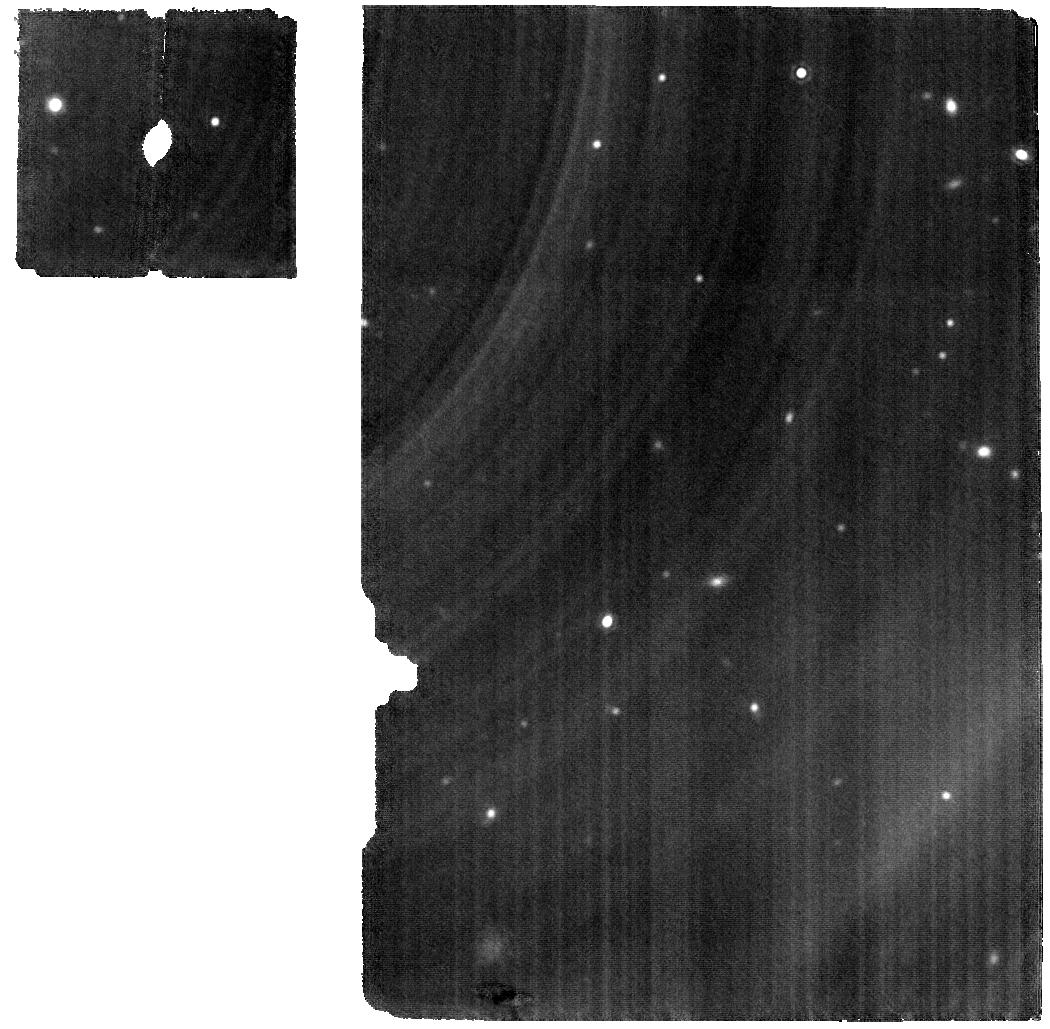
Target: 0624-4521
Instrument: MIRI
Filter: F1800W
Exposure: 28 min
Observation ID: jw02288-o004_t002_miri_f1800w

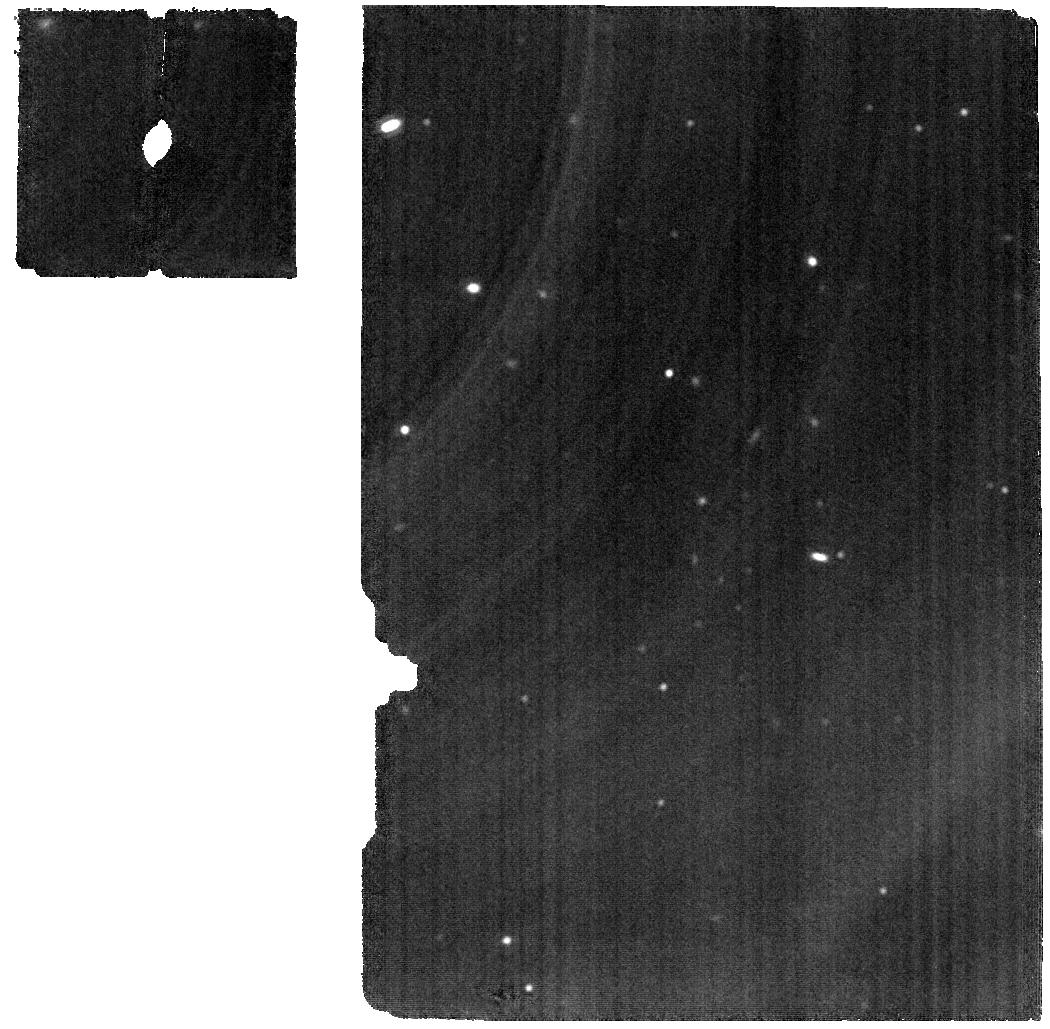
Target: 2148+4003
Instrument: MIRI
Filter: F1800W
Exposure: 9 min
Observation ID: jw02288-o001_t001_miri_f1800w

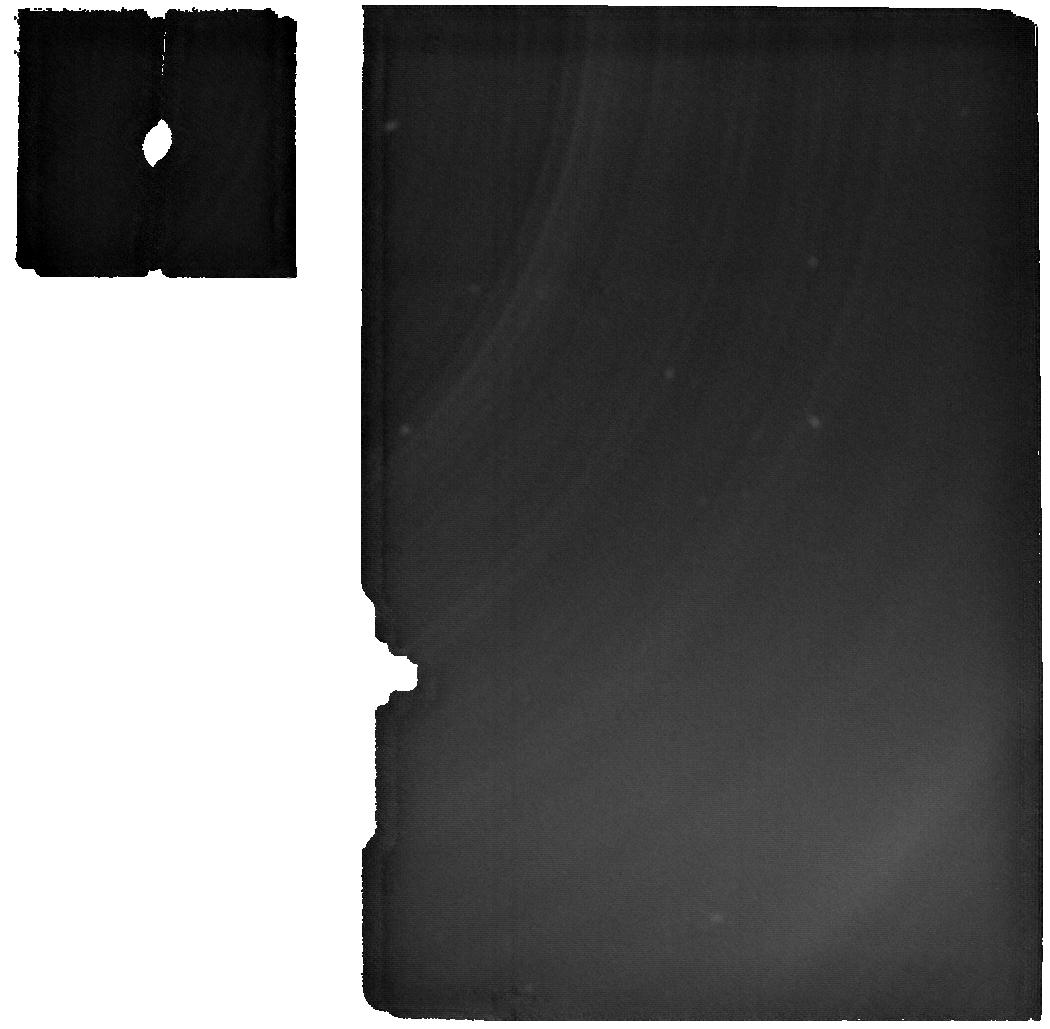
Target: 2148+4003
Instrument: MIRI
Filter: F2550W
Exposure: 9 min
Observation ID: jw02288-o001_t001_miri_f2550w

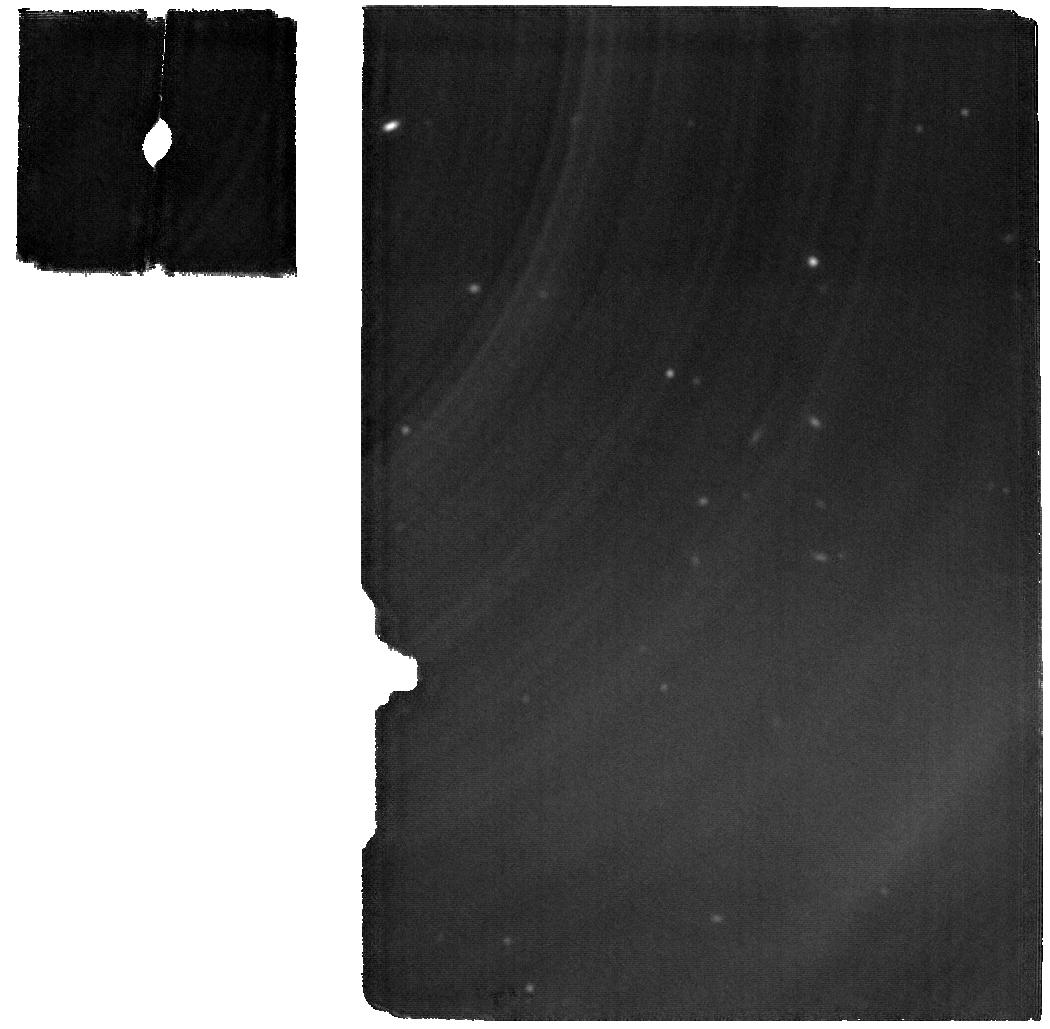
Target: 2148+4003
Instrument: MIRI
Filter: F2100W
Exposure: 9 min
Observation ID: jw02288-o001_t001_miri_f2100w

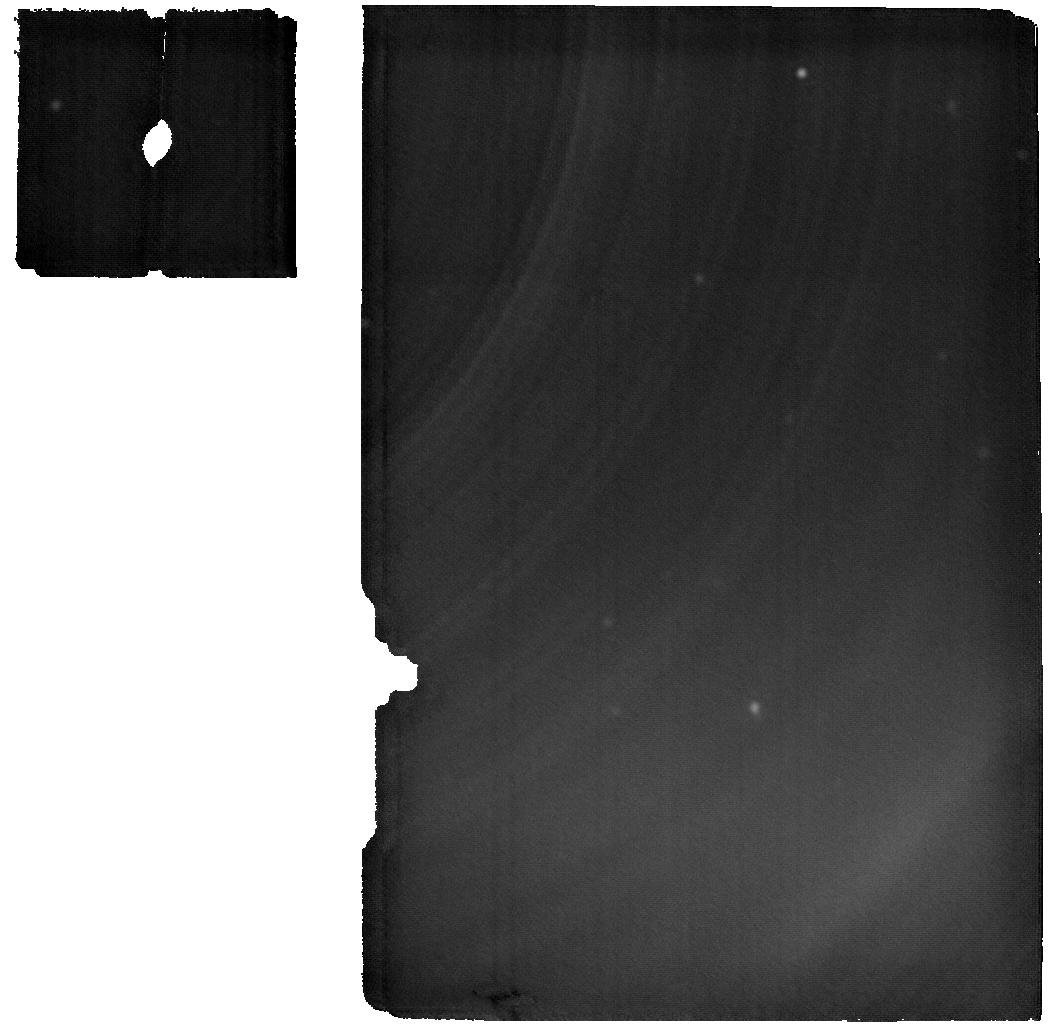
Target: 0624-4521
Instrument: MIRI
Filter: F2550W
Exposure: 28 min
Observation ID: jw02288-o004_t002_miri_f2550w

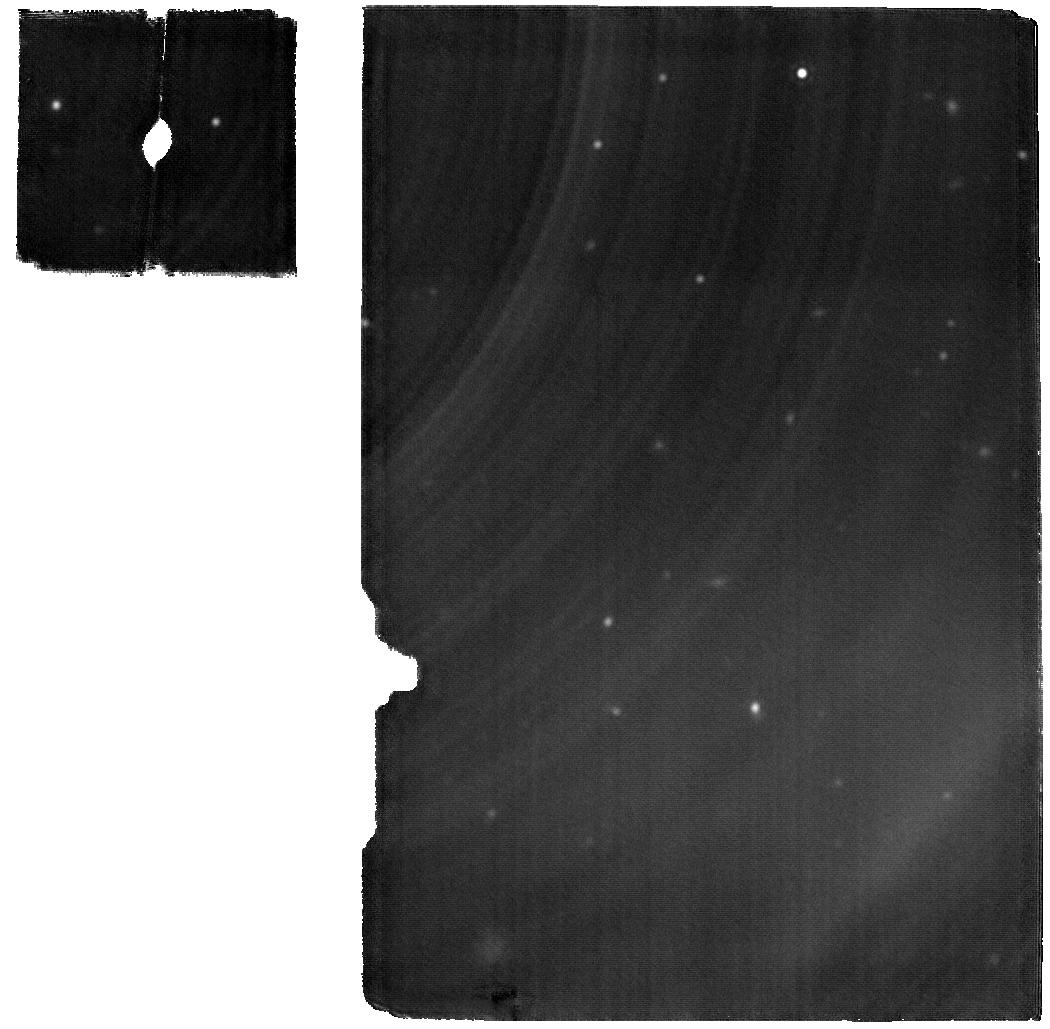
Target: 0624-4521
Instrument: MIRI
Filter: F2100W
Exposure: 28 min
Observation ID: jw02288-o004_t002_miri_f2100w

Formation and impact of silicate clouds on L dwarfs (PI: Lothringer, Joshua D.)

We will obtain R~2700 spectra from 1-28 µm of two ~L6 brown dwarfs with S/N~100 or better shortward of 10 µm. In existing IRS spectra, 2MASS 2148+4005 has a broad 8-10 µm absorption feature suggestive of silicates, while the otherwise similar 2MASS 0624-4521 has weak silicate absorption at best. We will use these spectra to distinguish sharp molecular features from broad absorption (e.g., due to silicates), to study cloud formation in L dwarfs, to detect trace species that would be diluted at low resolution, to probe different layers in the photosphere, to constrain physical properties, to uncover deficiencies in atmosphere models, and to identify flaws in existing opacity data (e.g., line broadening). We encourage rapid independent analysis and publication of these data by the community to provide a strong foundation for the next round of observing proposals.